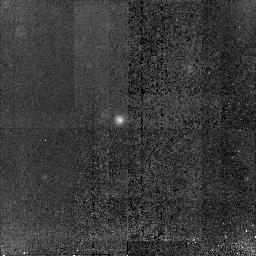
Target: GOODS-S-G14246. Instrument: NICMOS/NIC2. Filter: F160W. Exposure: 1.5 h. Observation ID: n91h16010

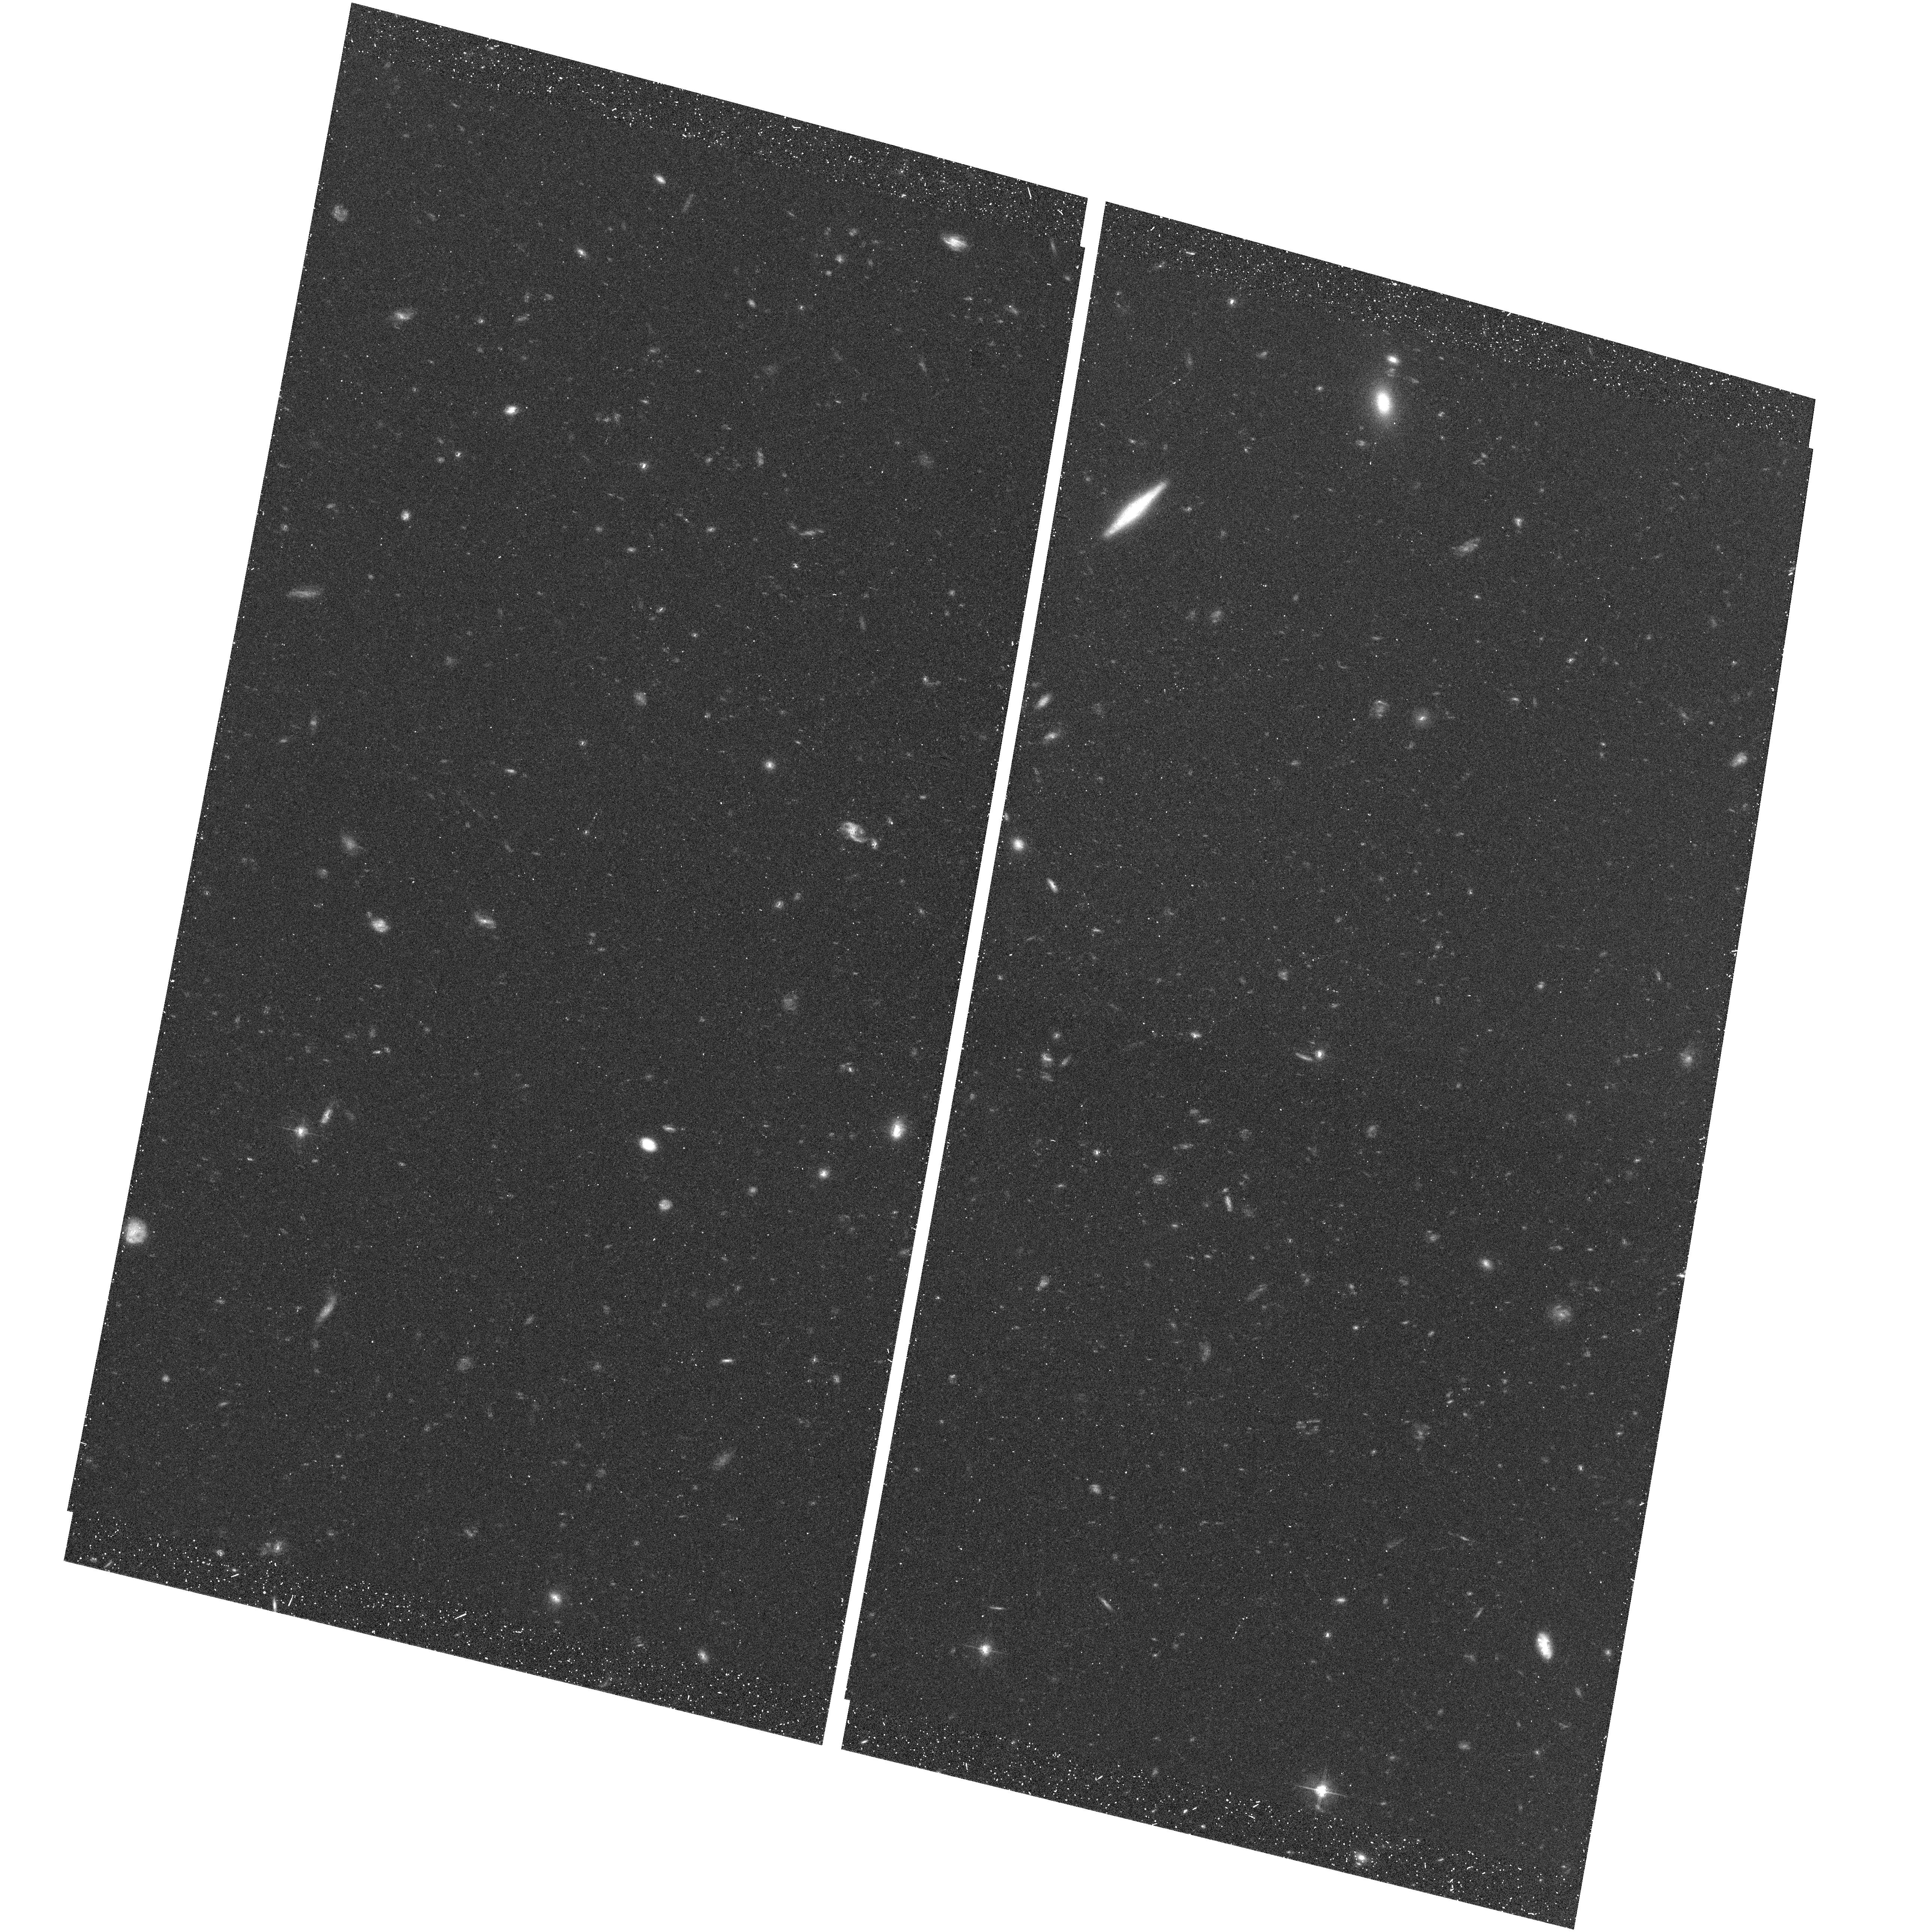
Target: field at RA 53.078°, Dec -27.869°. Instrument: ACS/WFC. Filter: F606W. Exposure: 25 min. Observation ID: hst_10258_02_acs_wfc_f606w_j91h02

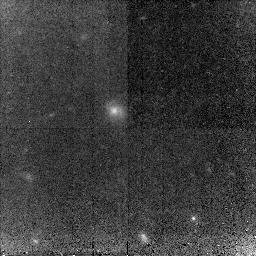
Target: GOODS-S-G04209. Instrument: NICMOS/NIC2. Filter: F160W. Exposure: 1.5 h. Observation ID: n91h06010

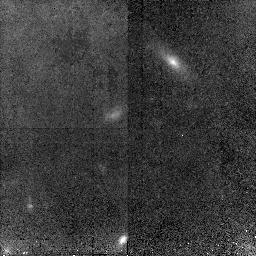
Target: GOODS-S-G12581. Instrument: NICMOS/NIC2. Filter: F160W. Exposure: 1.5 h. Observation ID: n91h13010

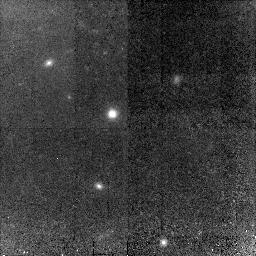
Target: GOODS-S-G05847. Instrument: NICMOS/NIC2. Filter: F160W. Exposure: 1.5 h. Observation ID: n91h10010

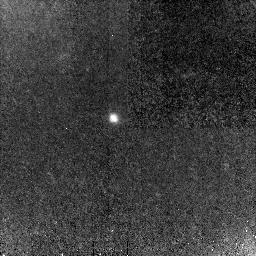
Target: GOODS-S-G02732. Instrument: NICMOS/NIC2. Filter: F160W. Exposure: 1.5 h. Observation ID: n91h01010

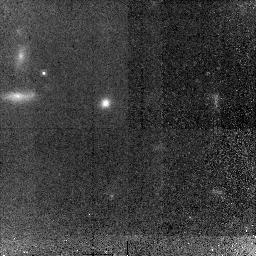
Target: GOODS-S-G19091. Instrument: NICMOS/NIC2. Filter: F160W. Exposure: 1.5 h. Observation ID: n91h03010

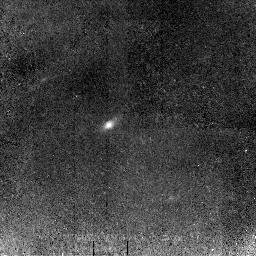
Target: GOODS-S-G20609. Instrument: NICMOS/NIC2. Filter: F160W. Exposure: 1.5 h. Observation ID: n91h04010

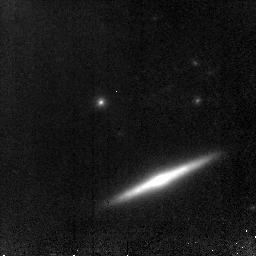
Target: GOODS-S-G07688. Instrument: NICMOS/NIC2. Filter: F160W. Exposure: 1.5 h. Observation ID: n91h12010

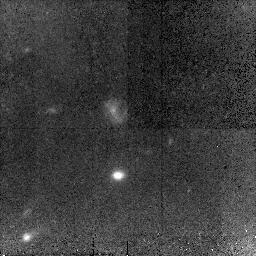
Target: GOODS-S-G15585. Instrument: NICMOS/NIC2. Filter: F160W. Exposure: 1.5 h. Observation ID: n91h17010

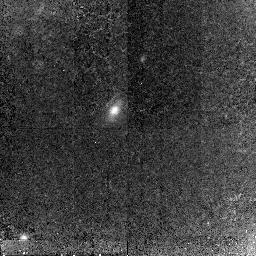
Target: GOODS-S-G05180. Instrument: NICMOS/NIC2. Filter: F160W. Exposure: 1.5 h. Observation ID: n91h11010

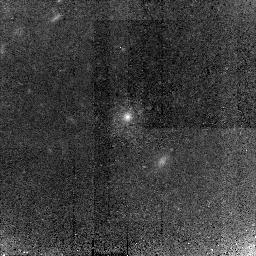
Target: GOODS-S-G20408. Instrument: NICMOS/NIC2. Filter: F160W. Exposure: 1.5 h. Observation ID: n91h14010

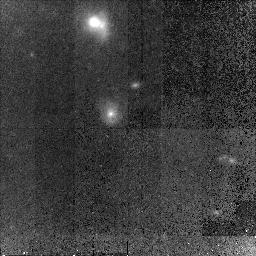
Target: GOODS-S-G14438. Instrument: NICMOS/NIC2. Filter: F160W. Exposure: 1.5 h. Observation ID: n91h20010

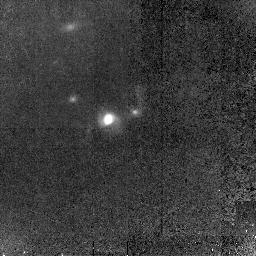
Target: GOODS-S-G05794. Instrument: NICMOS/NIC2. Filter: F160W. Exposure: 1.5 h. Observation ID: n91h02010

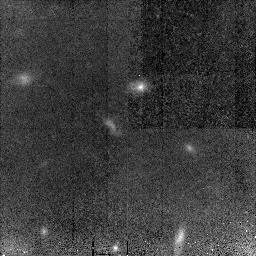
Target: GOODS-S-G10439. Instrument: NICMOS/NIC2. Filter: F160W. Exposure: 1.5 h. Observation ID: n91h18010

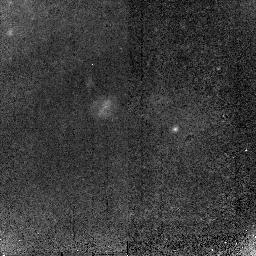
Target: GOODS-S-G18828. Instrument: NICMOS/NIC2. Filter: F160W. Exposure: 1.5 h. Observation ID: n91h19010

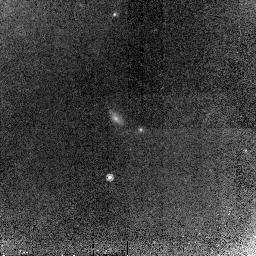
Target: GOODS-S-G09411. Instrument: NICMOS/NIC2. Filter: F160W. Exposure: 1.5 h. Observation ID: n91h07010

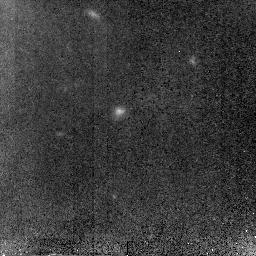
Target: GOODS-S-G16359. Instrument: NICMOS/NIC2. Filter: F160W. Exposure: 1.5 h. Observation ID: n91h09010

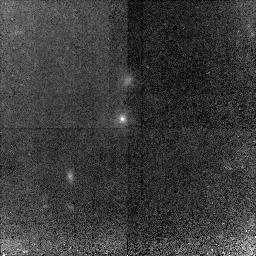
Target: GOODS-S-G21034. Instrument: NICMOS/NIC2. Filter: F160W. Exposure: 1.5 h. Observation ID: n91h15010

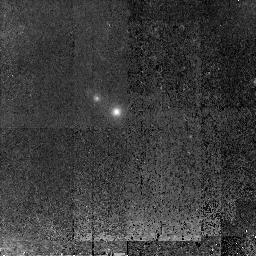
Target: GOODS-S-G22519. Instrument: NICMOS/NIC2. Filter: F160W. Exposure: 1.5 h. Observation ID: n91h05010

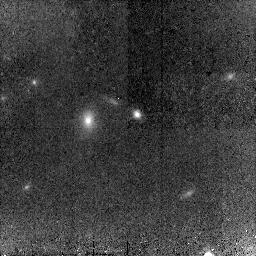
Target: GOODS-S-G03678-G03552. Instrument: NICMOS/NIC2. Filter: F160W. Exposure: 1.5 h. Observation ID: n91h08010

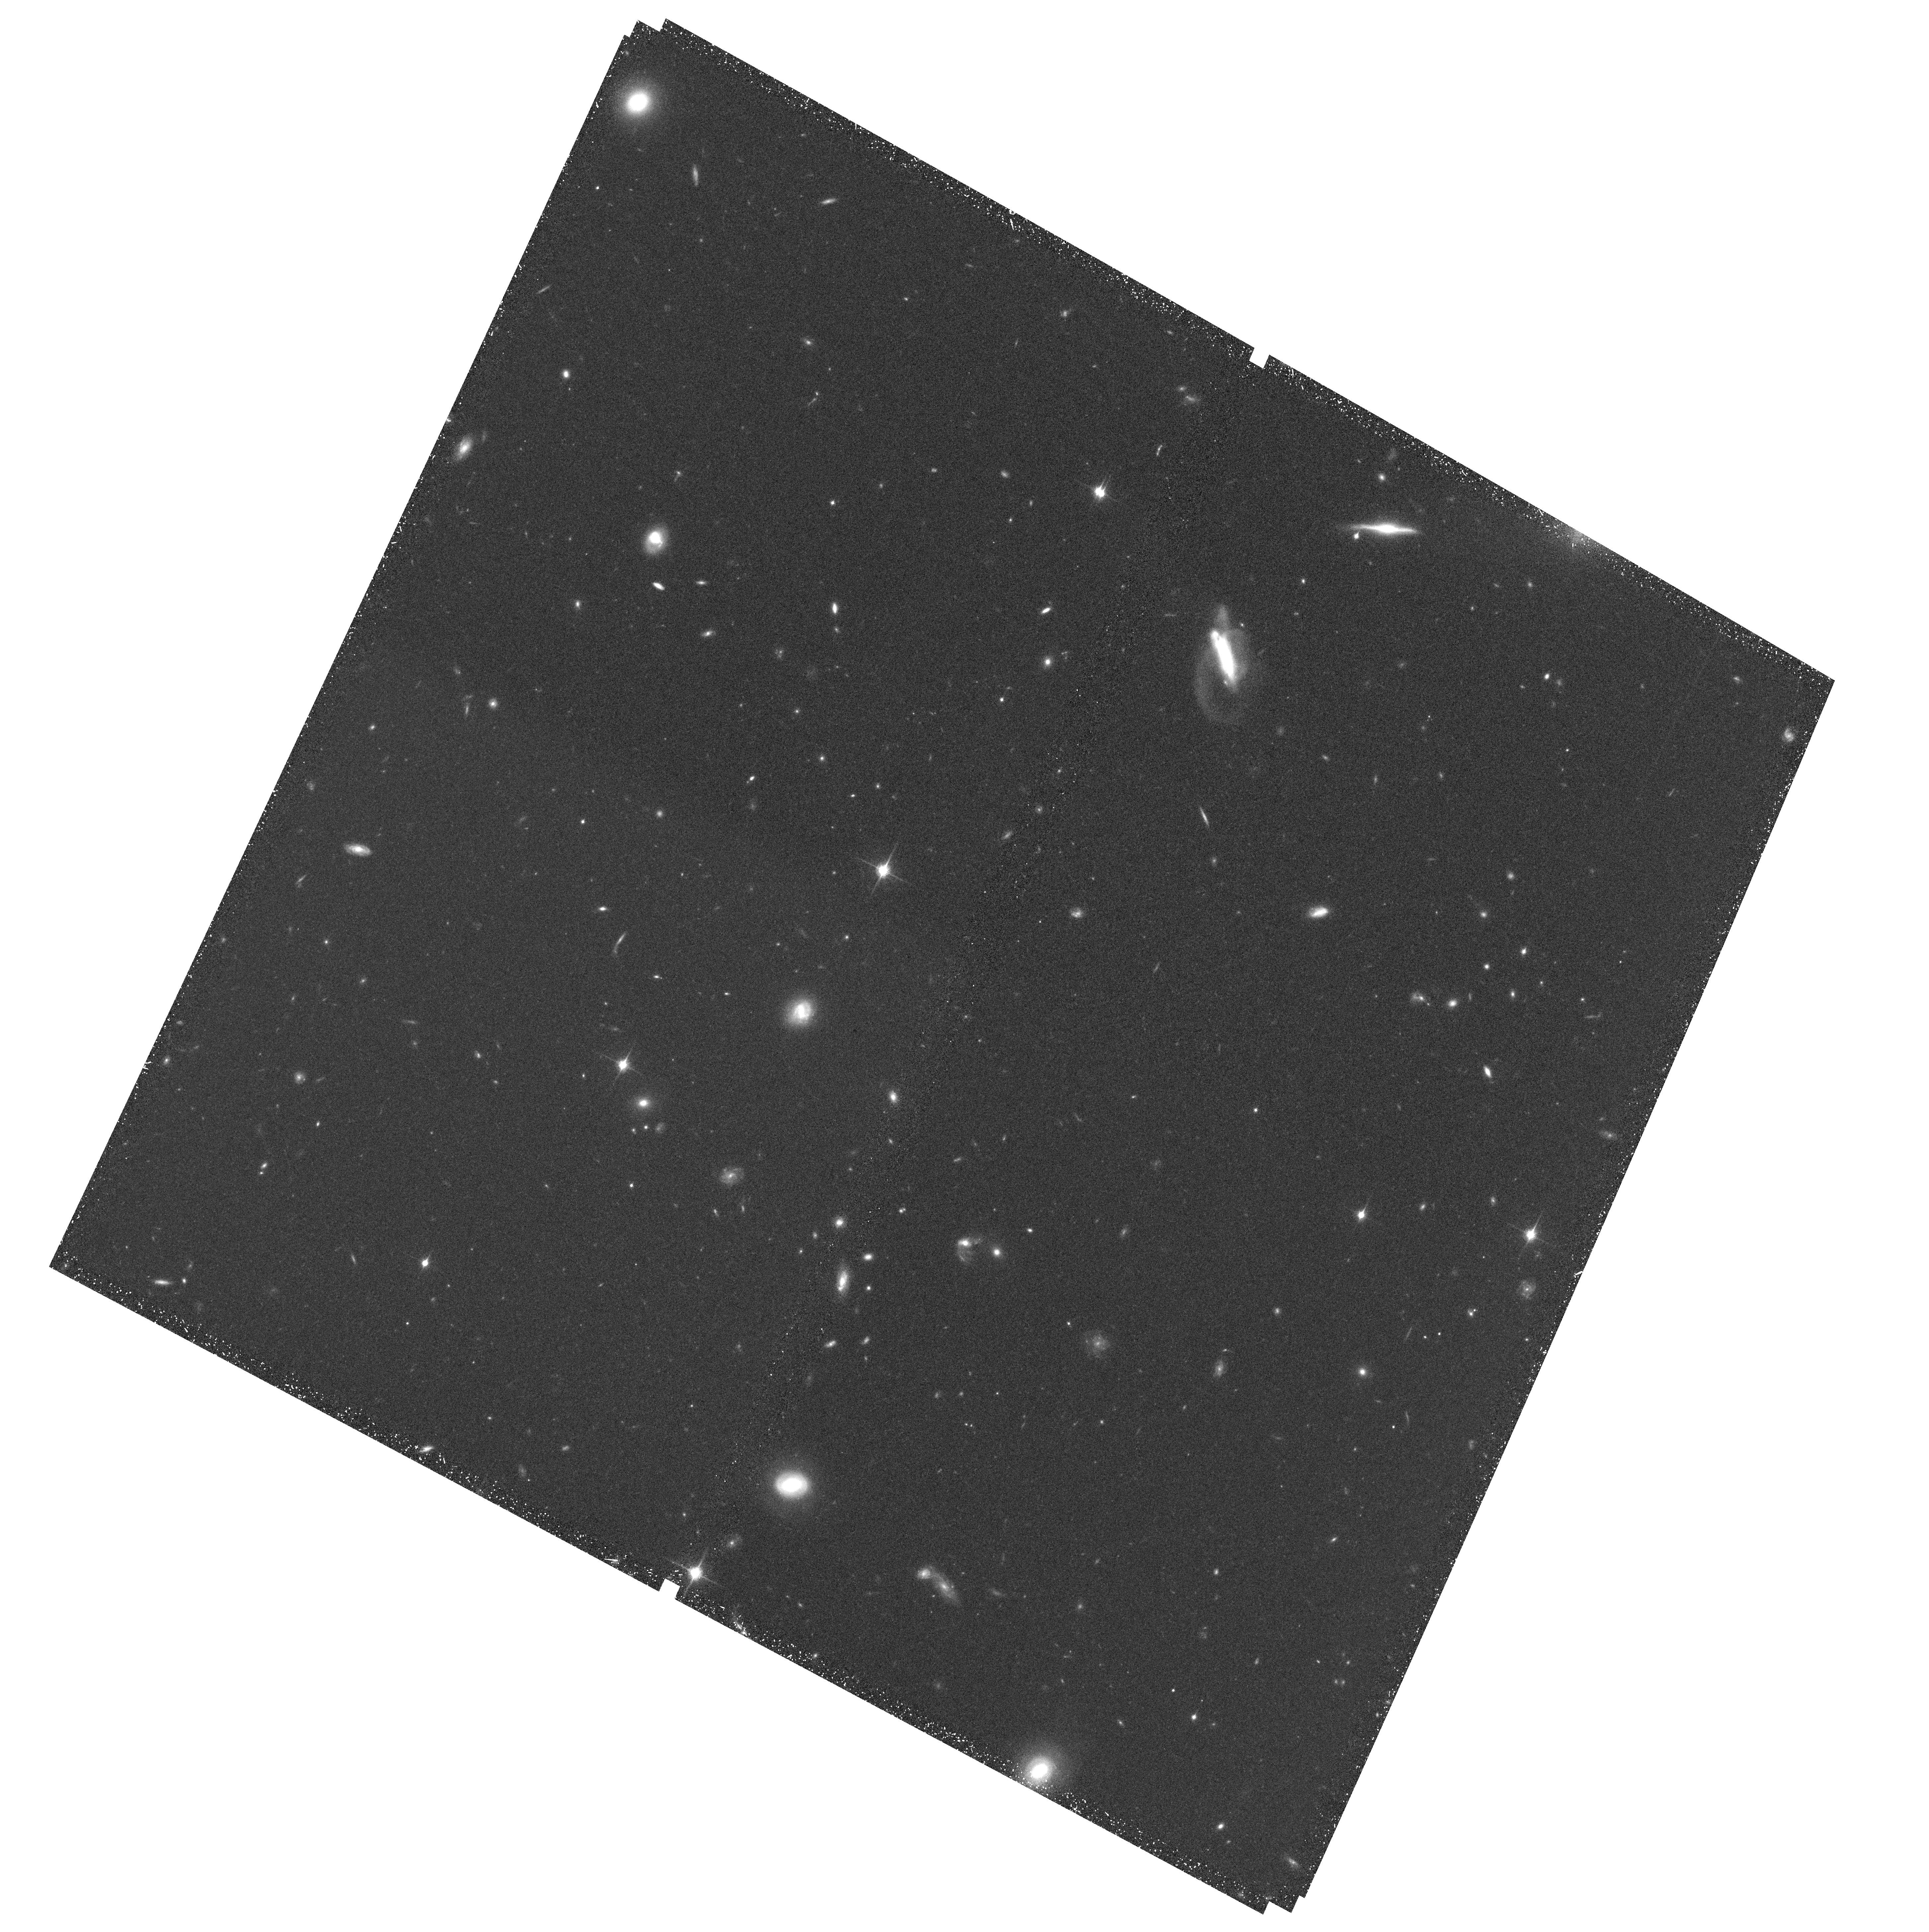
Target: field at RA 53.136°, Dec -28.002°. Instrument: ACS/WFC. Filter: F850LP. Exposure: 51 min. Observation ID: hst_10258_12_acs_wfc_f850lp_j91h12

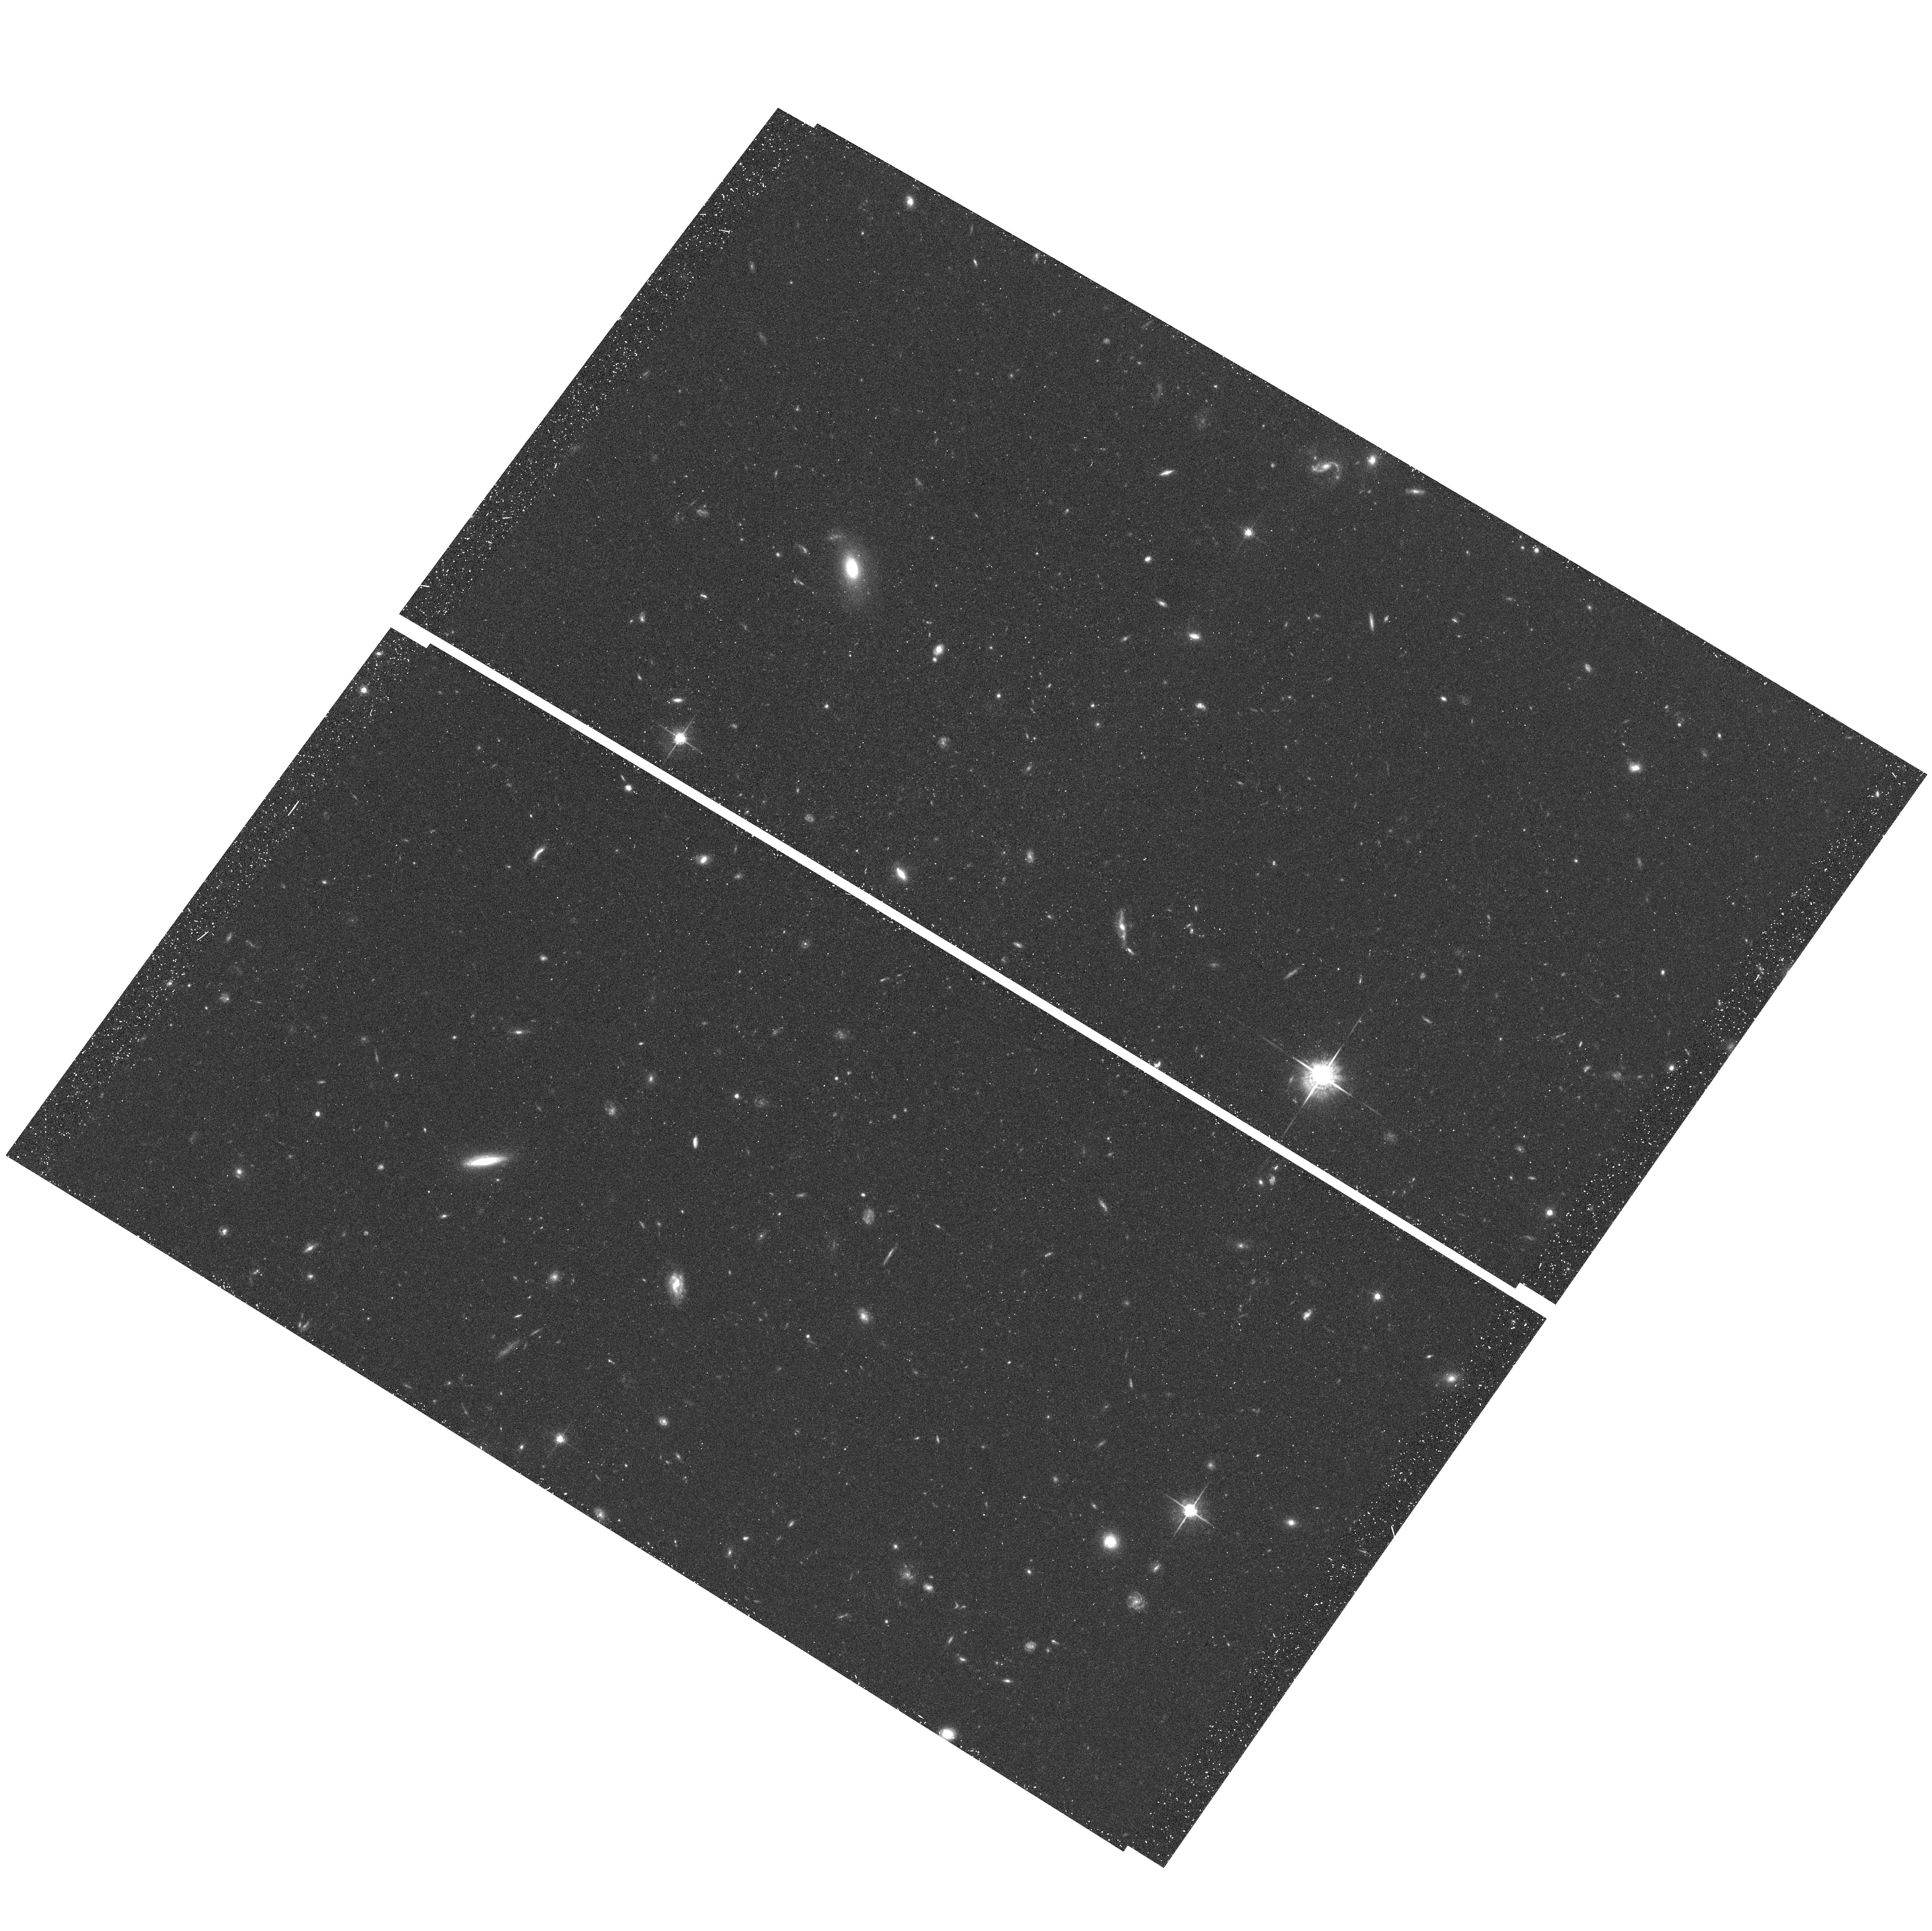
Target: field at RA 53.009°, Dec -27.769°. Instrument: ACS/WFC. Filter: F775W. Exposure: 25 min. Observation ID: hst_10258_05_acs_wfc_f775w_j91h05

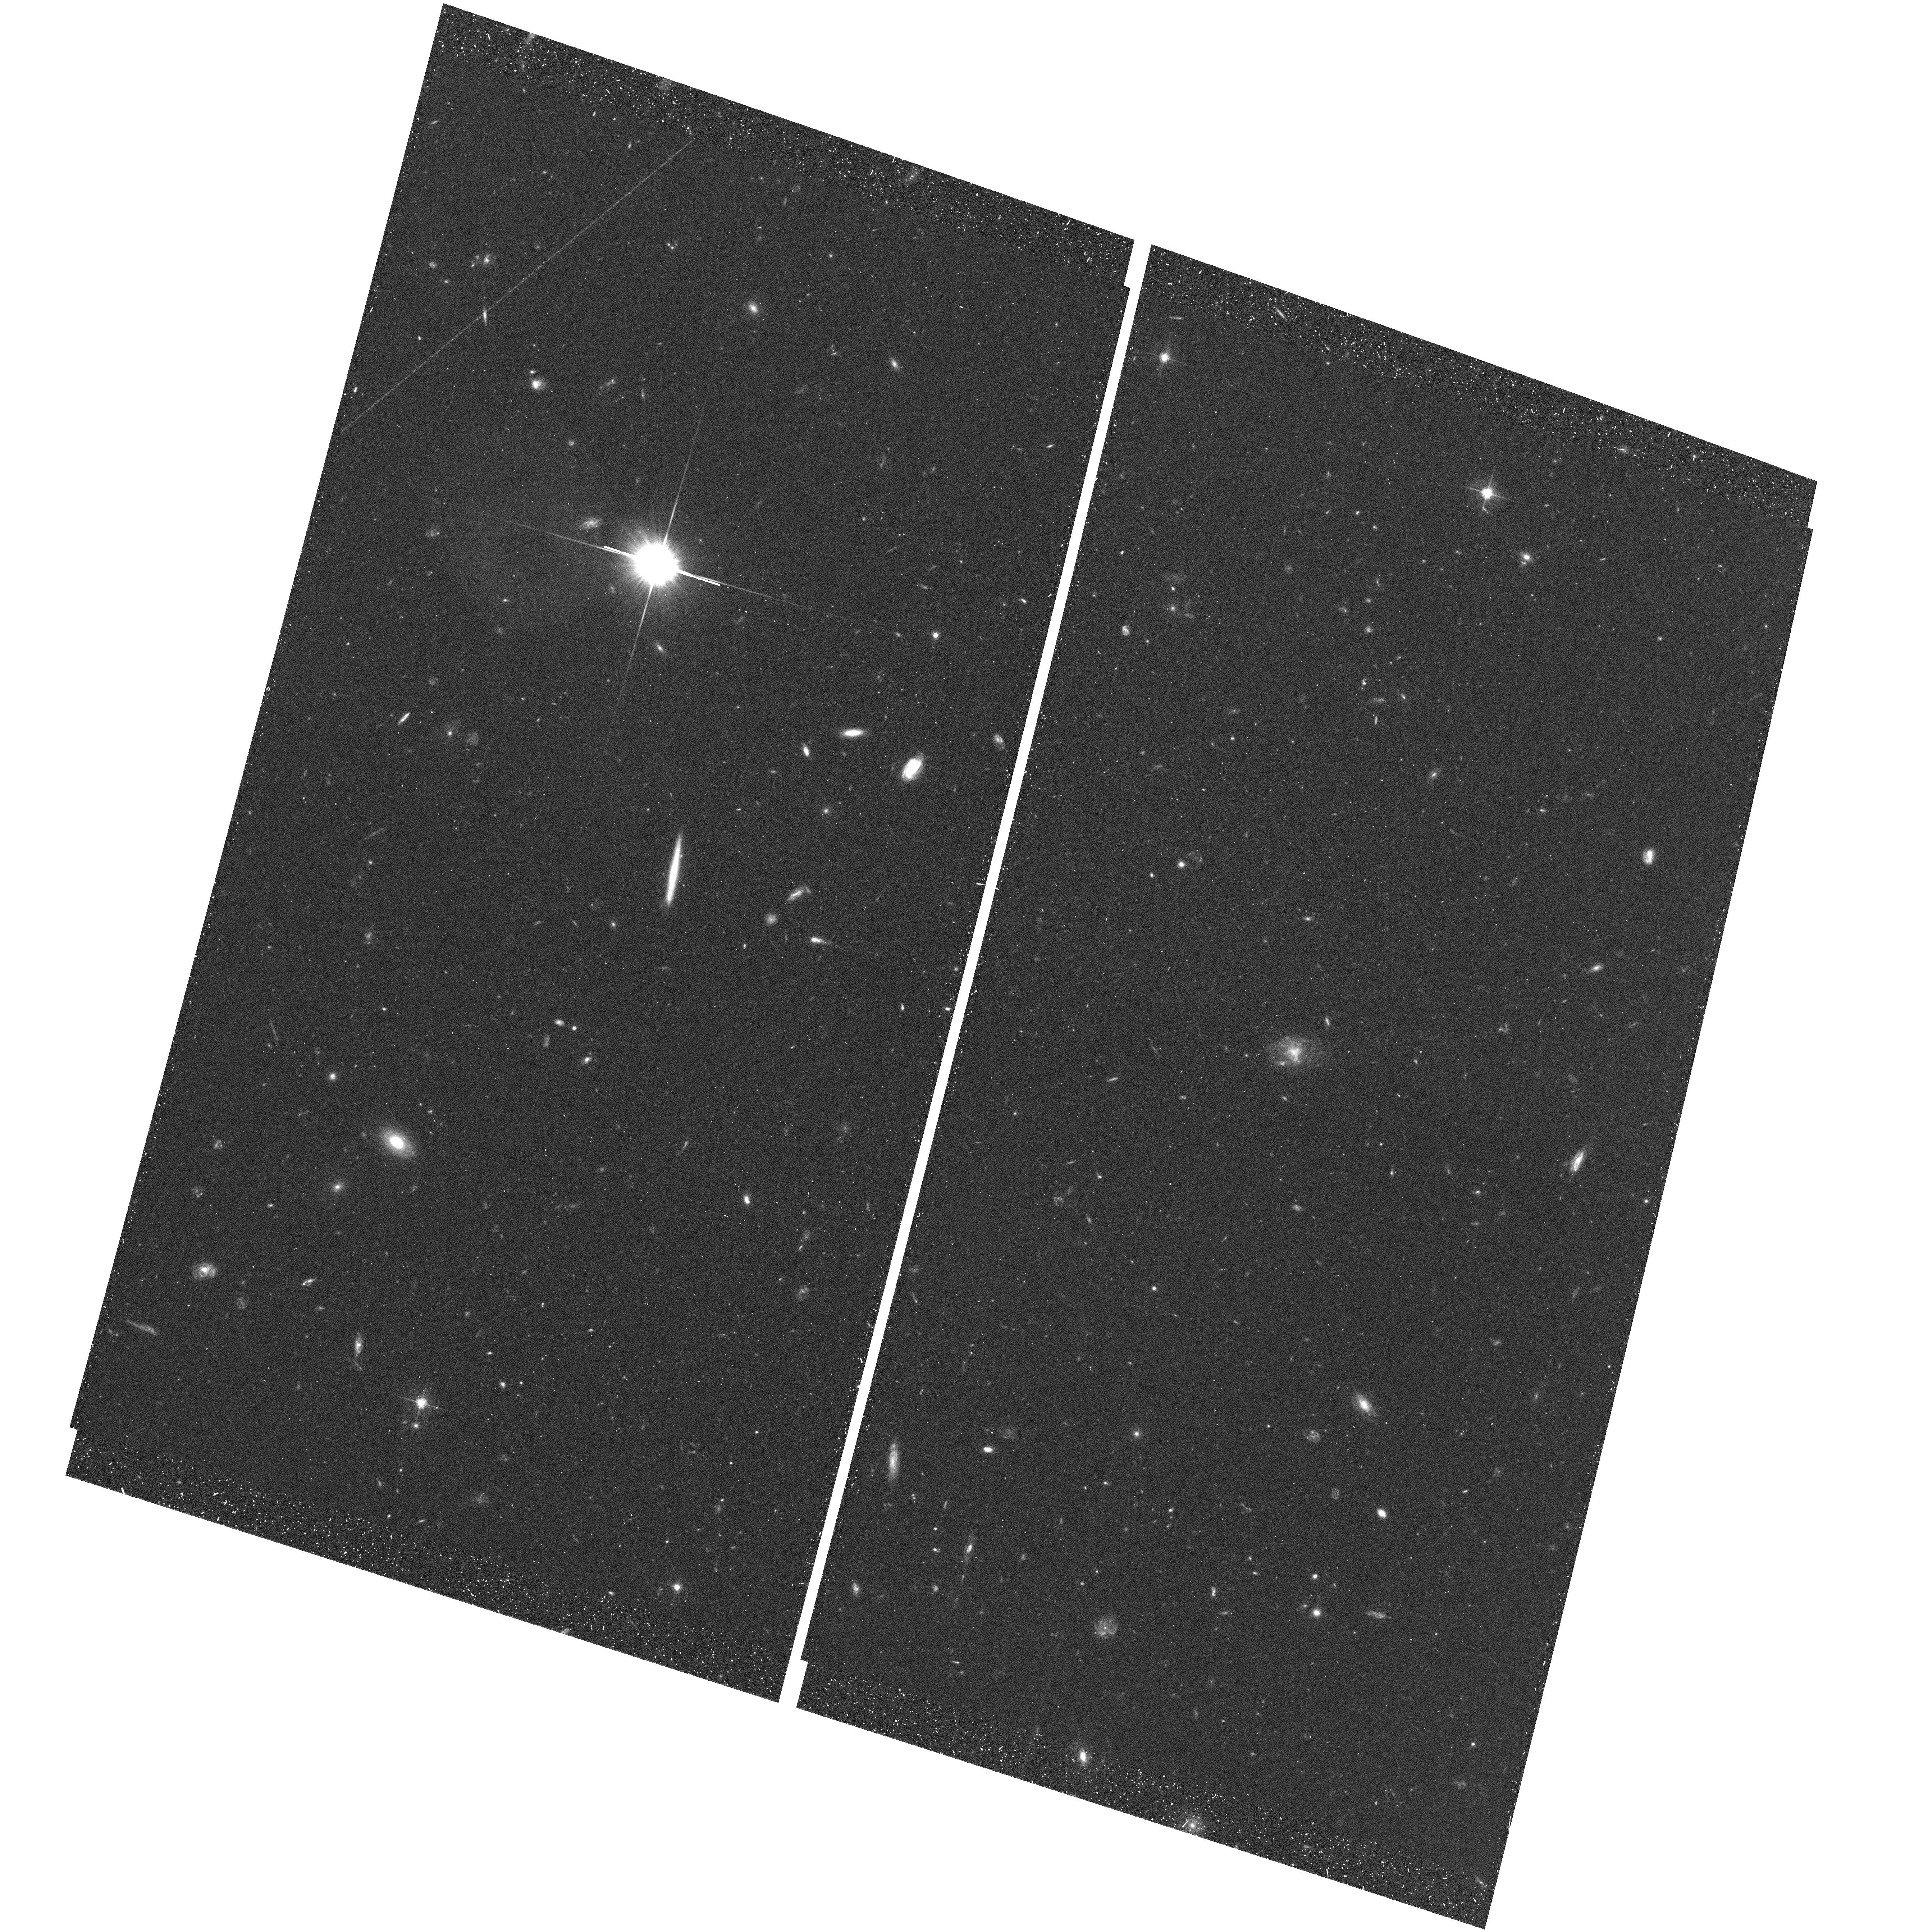
Target: field at RA 53.086°, Dec -27.918°. Instrument: ACS/WFC. Filter: F606W. Exposure: 25 min. Observation ID: hst_10258_11_acs_wfc_f606w_j91h11

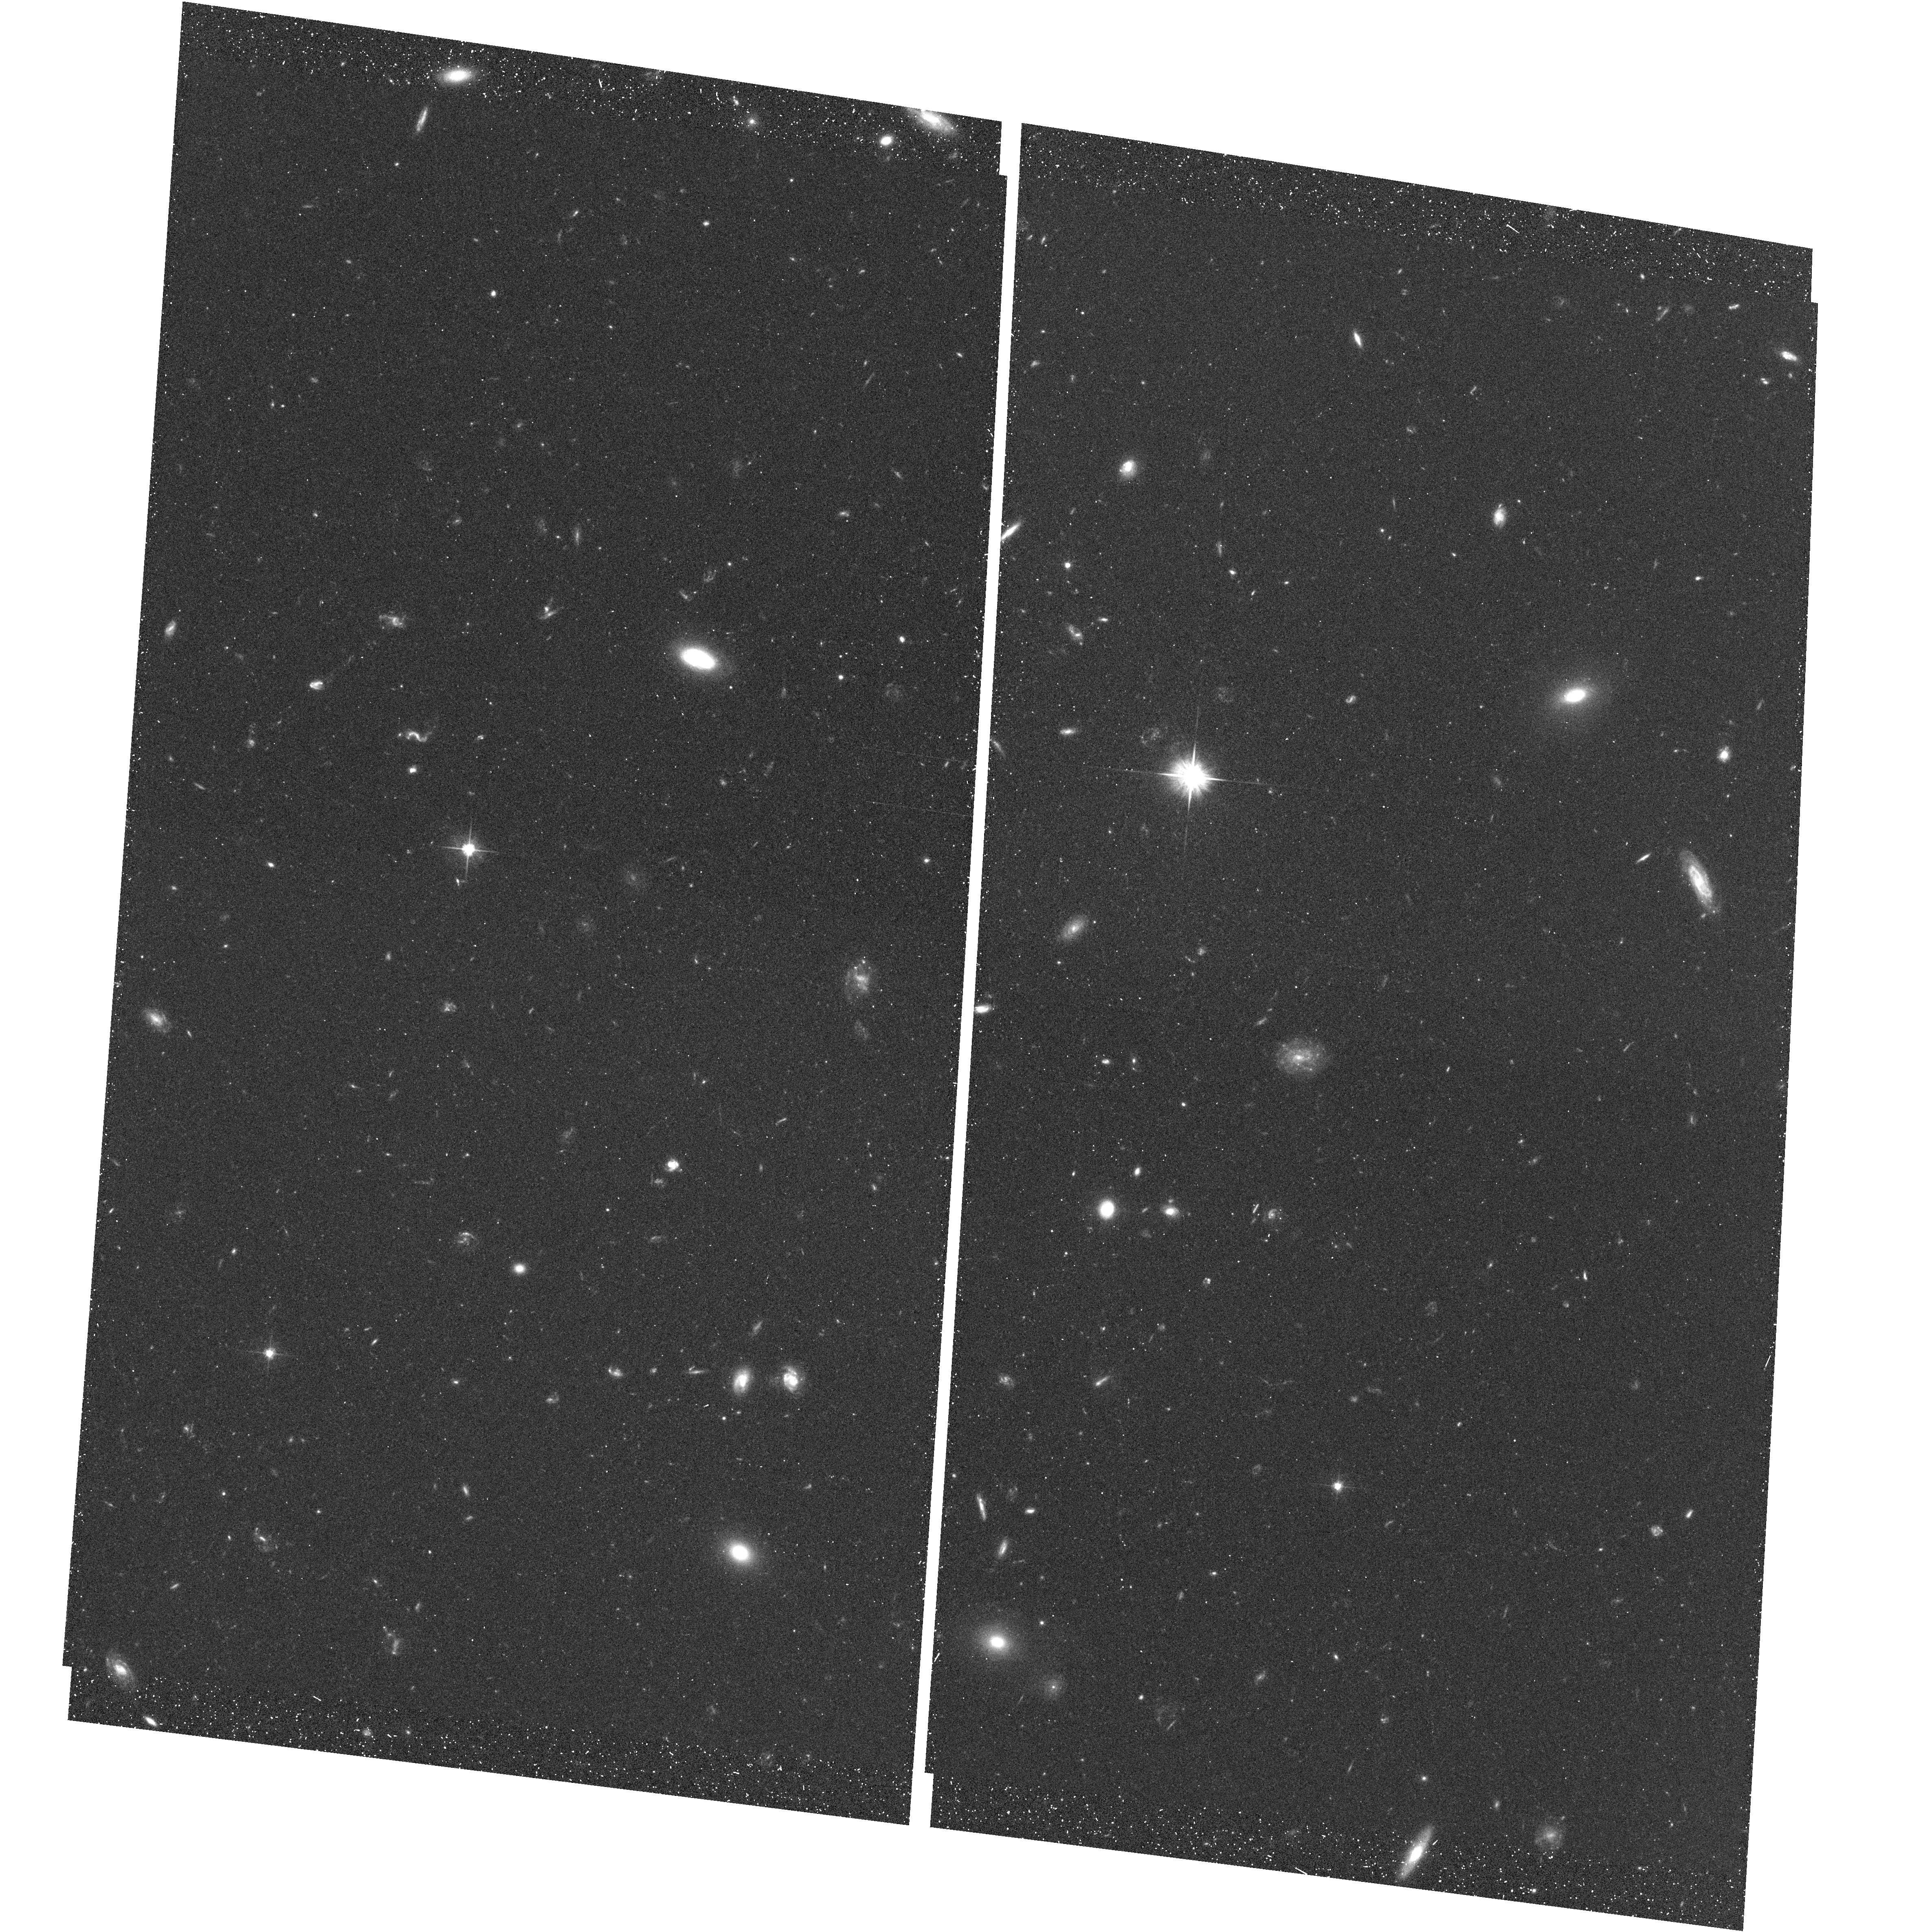
Target: field at RA 53.116°, Dec -28.091°. Instrument: ACS/WFC. Filter: F606W. Exposure: 25 min. Observation ID: hst_10258_20_acs_wfc_f606w_j91h20

Tracing the Emergence of the Hubble Sequence Among the Most Luminous and Massive Galaxies (PI: Kretchmer, Claudia)

There is mounting evidence that the redshift range 1 < z < 2 was an important era when massive galaxies assembled their stellar content and assumed their present--day morphologies. Despite extensive HST imaging surveys, however, there is very little data in the optical rest frame (i.e., observed near--infrared) on the morphologies of the most luminous galaxies at these redshifts. We propose to image a carefully selected set of 20 of the most luminous, K--band selected GOODS galaxies at 1.3 < z < 2, using NICMOS camera 2. This offers diffraction--limited, critically sampled imaging at 1.6 microns to ensure the best angular resolution for comparison to ACS. The galaxies are chosen to span a simple 4--fold parameter space of morphological and spectral type, in order to provide the most information about the variety of massive galaxy properties in this redshift range. We will investigate the emergence of large scale--length disks, stable spiral structure, mature bulges with red stellar populations, central bar structures, the incidence of disturbed morphology, the existence (or lack thereof) of blue ellipticals, and other questions that concern the evolution and maturation of the brightest, largest, and most massive ordinary galaxies in this critical redshift range.